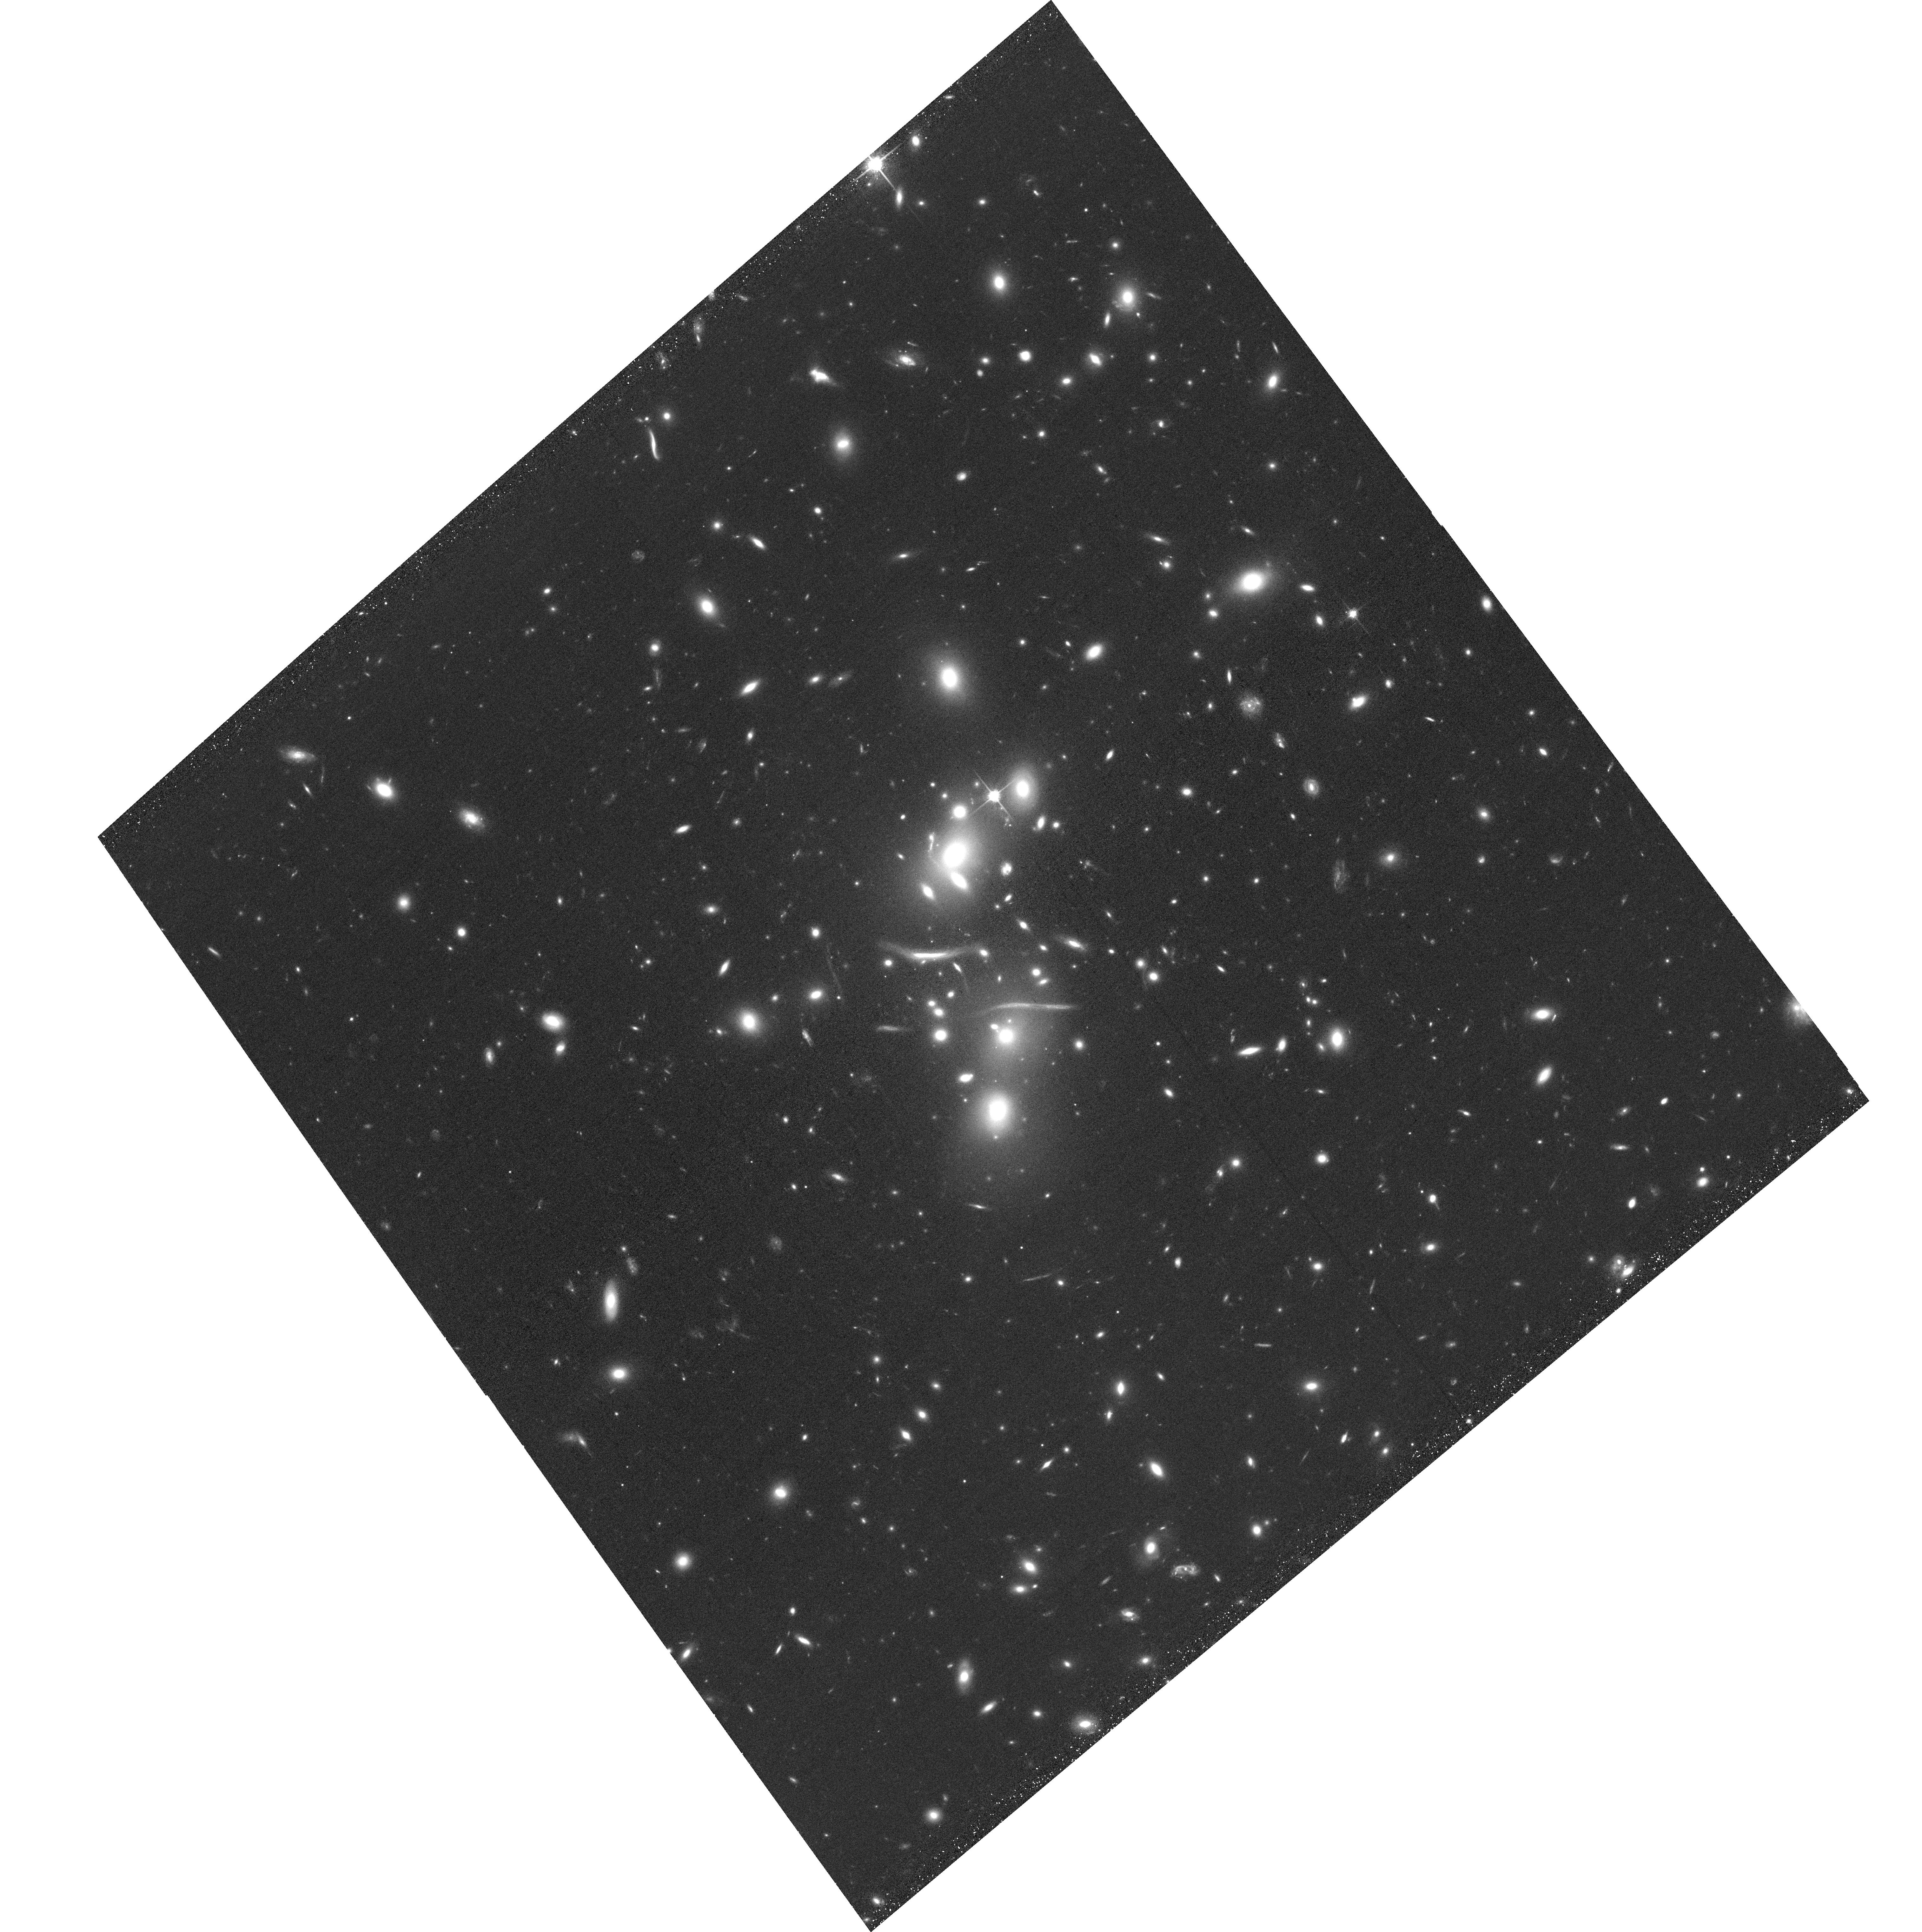
Target: ACO-2813. Instrument: ACS/WFC. Filter: F814W. Exposure: 35 min. Observation ID: hst_14096_41_acs_wfc_f814w_jczg41

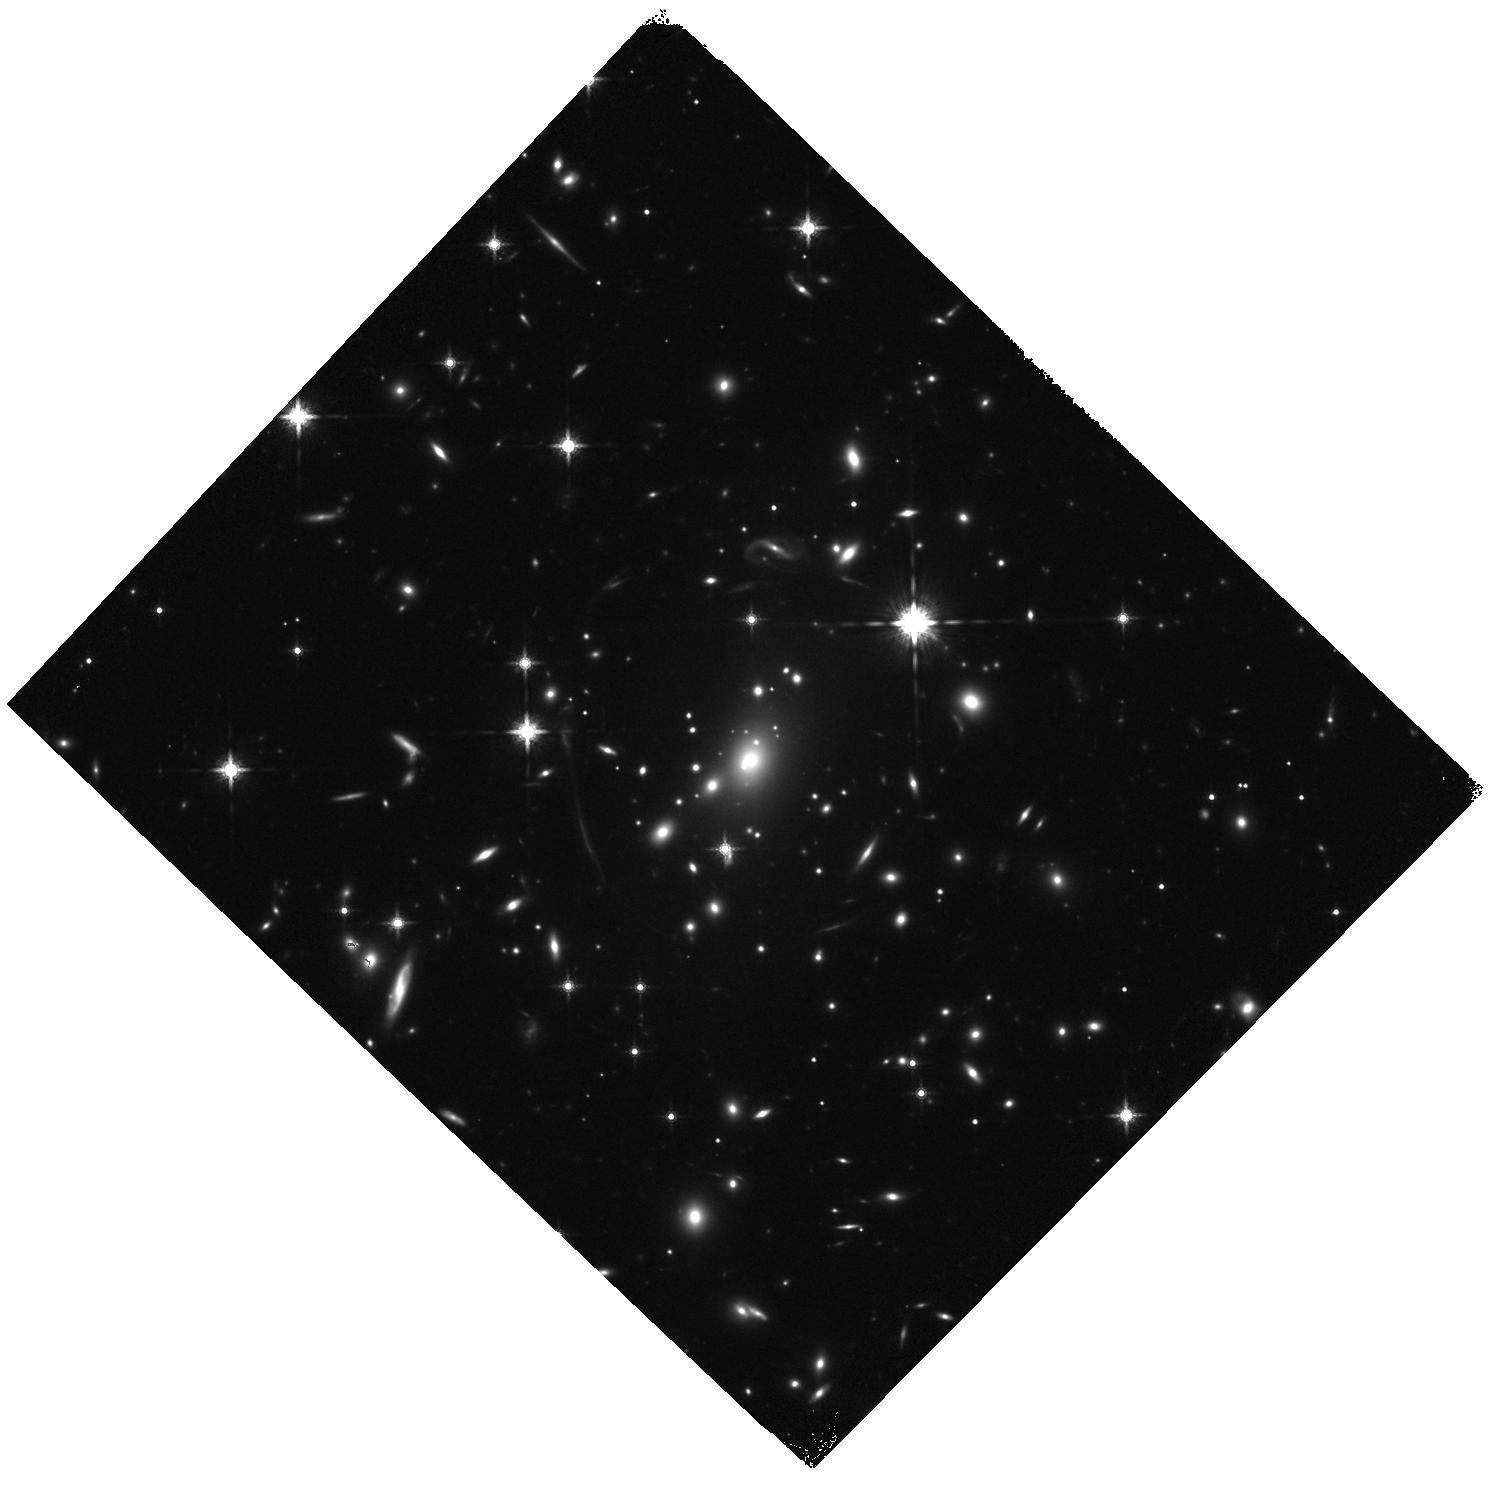
Target: CIZA-J0142.9+4438. Instrument: WFC3/IR. Filter: F160W. Exposure: 18 min. Observation ID: hst_14096_t2_wfc3_ir_f160w_iczgt2

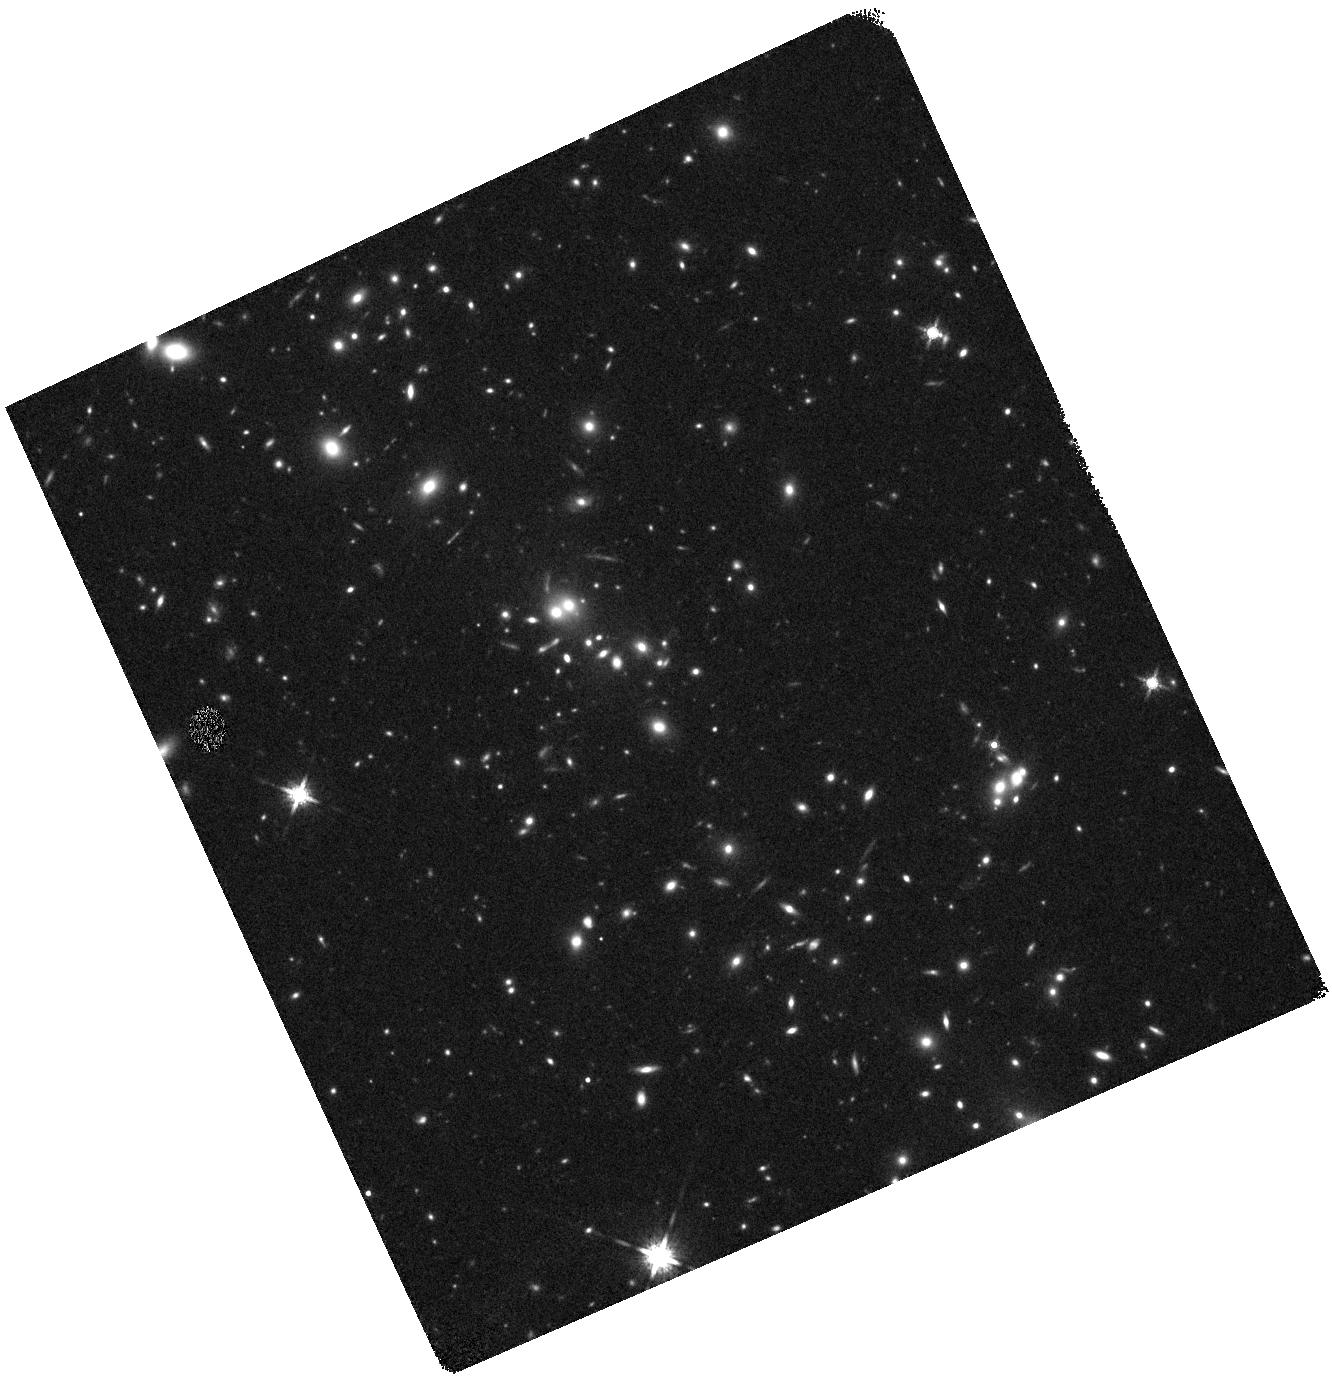
Target: CLG-J0152-1357-IR. Instrument: WFC3/IR. Filter: F160W. Exposure: 19 min. Observation ID: hst_14096_je_wfc3_ir_f160w_iczgje

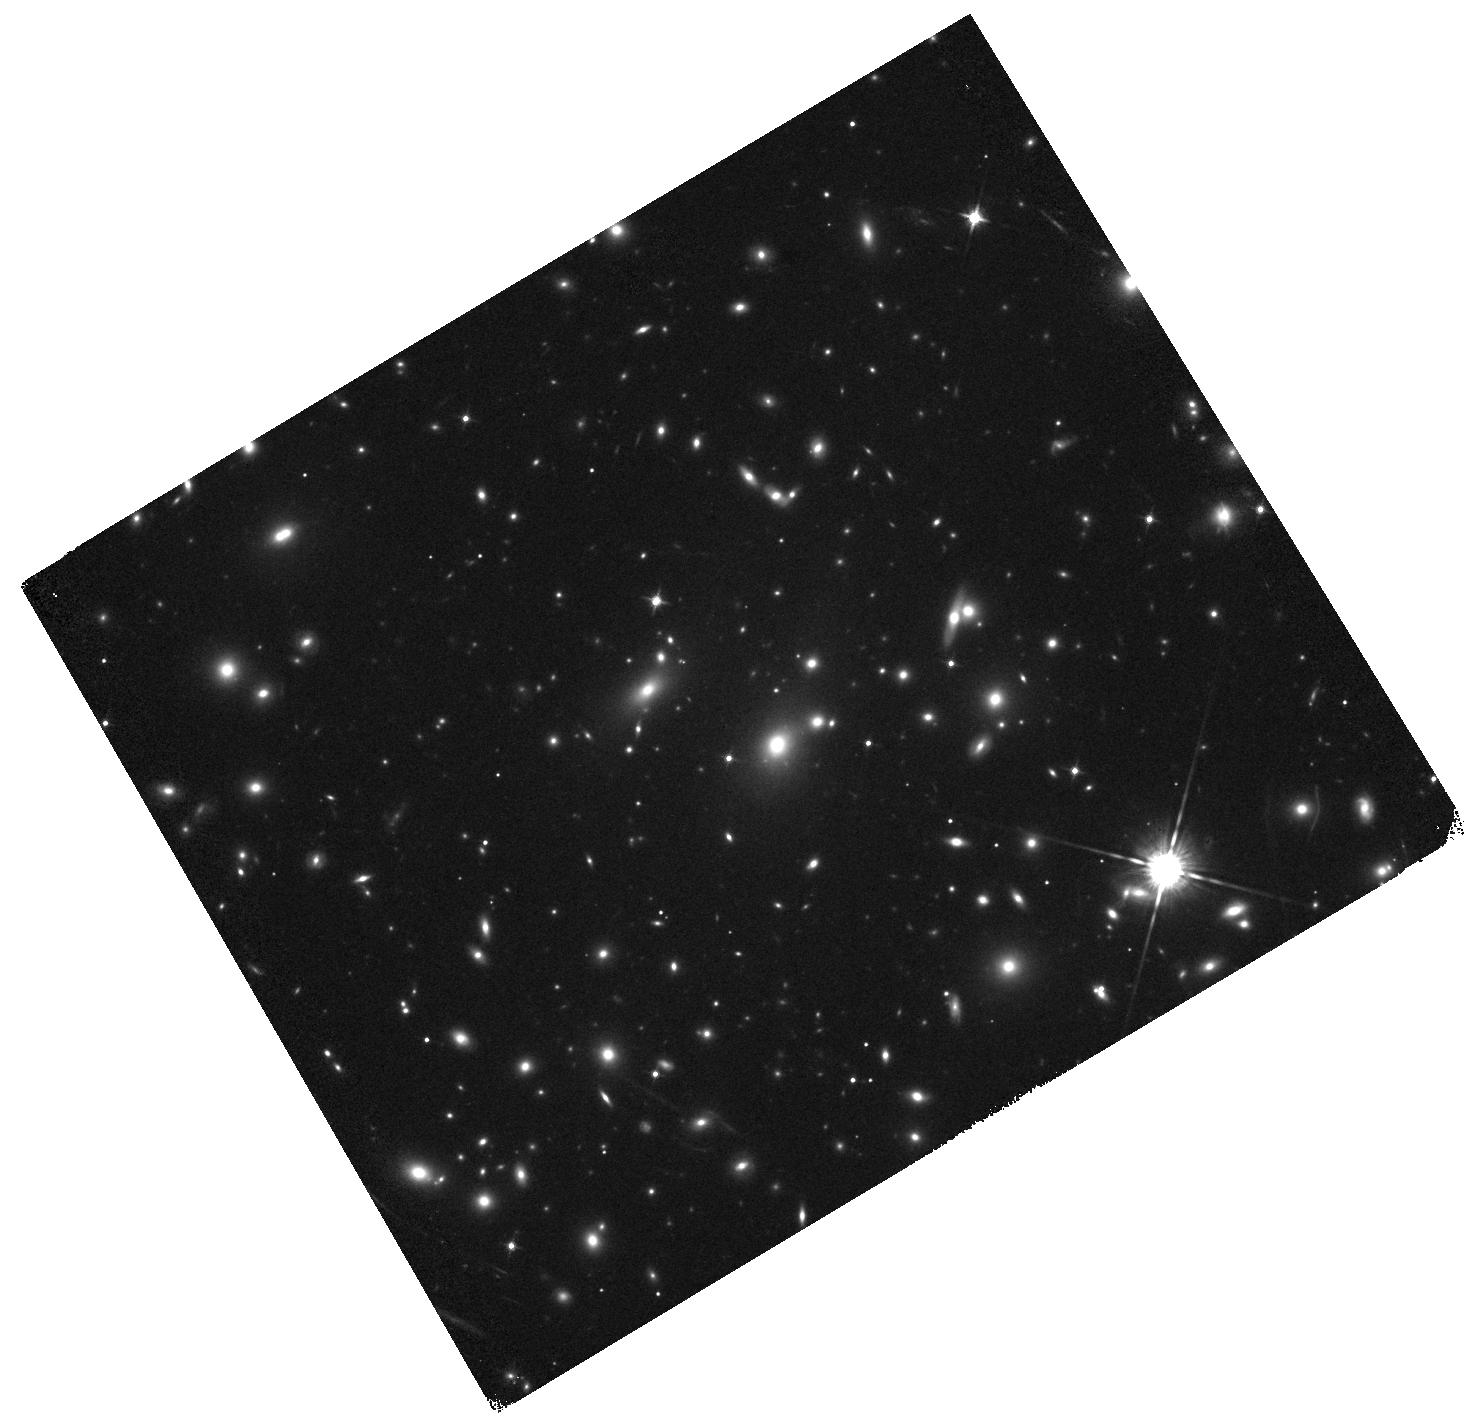
Target: PLCK-G287.0+32.9. Instrument: WFC3/IR. Filter: F125W. Exposure: 6 min. Observation ID: hst_14096_c4_wfc3_ir_f125w_iczgc4

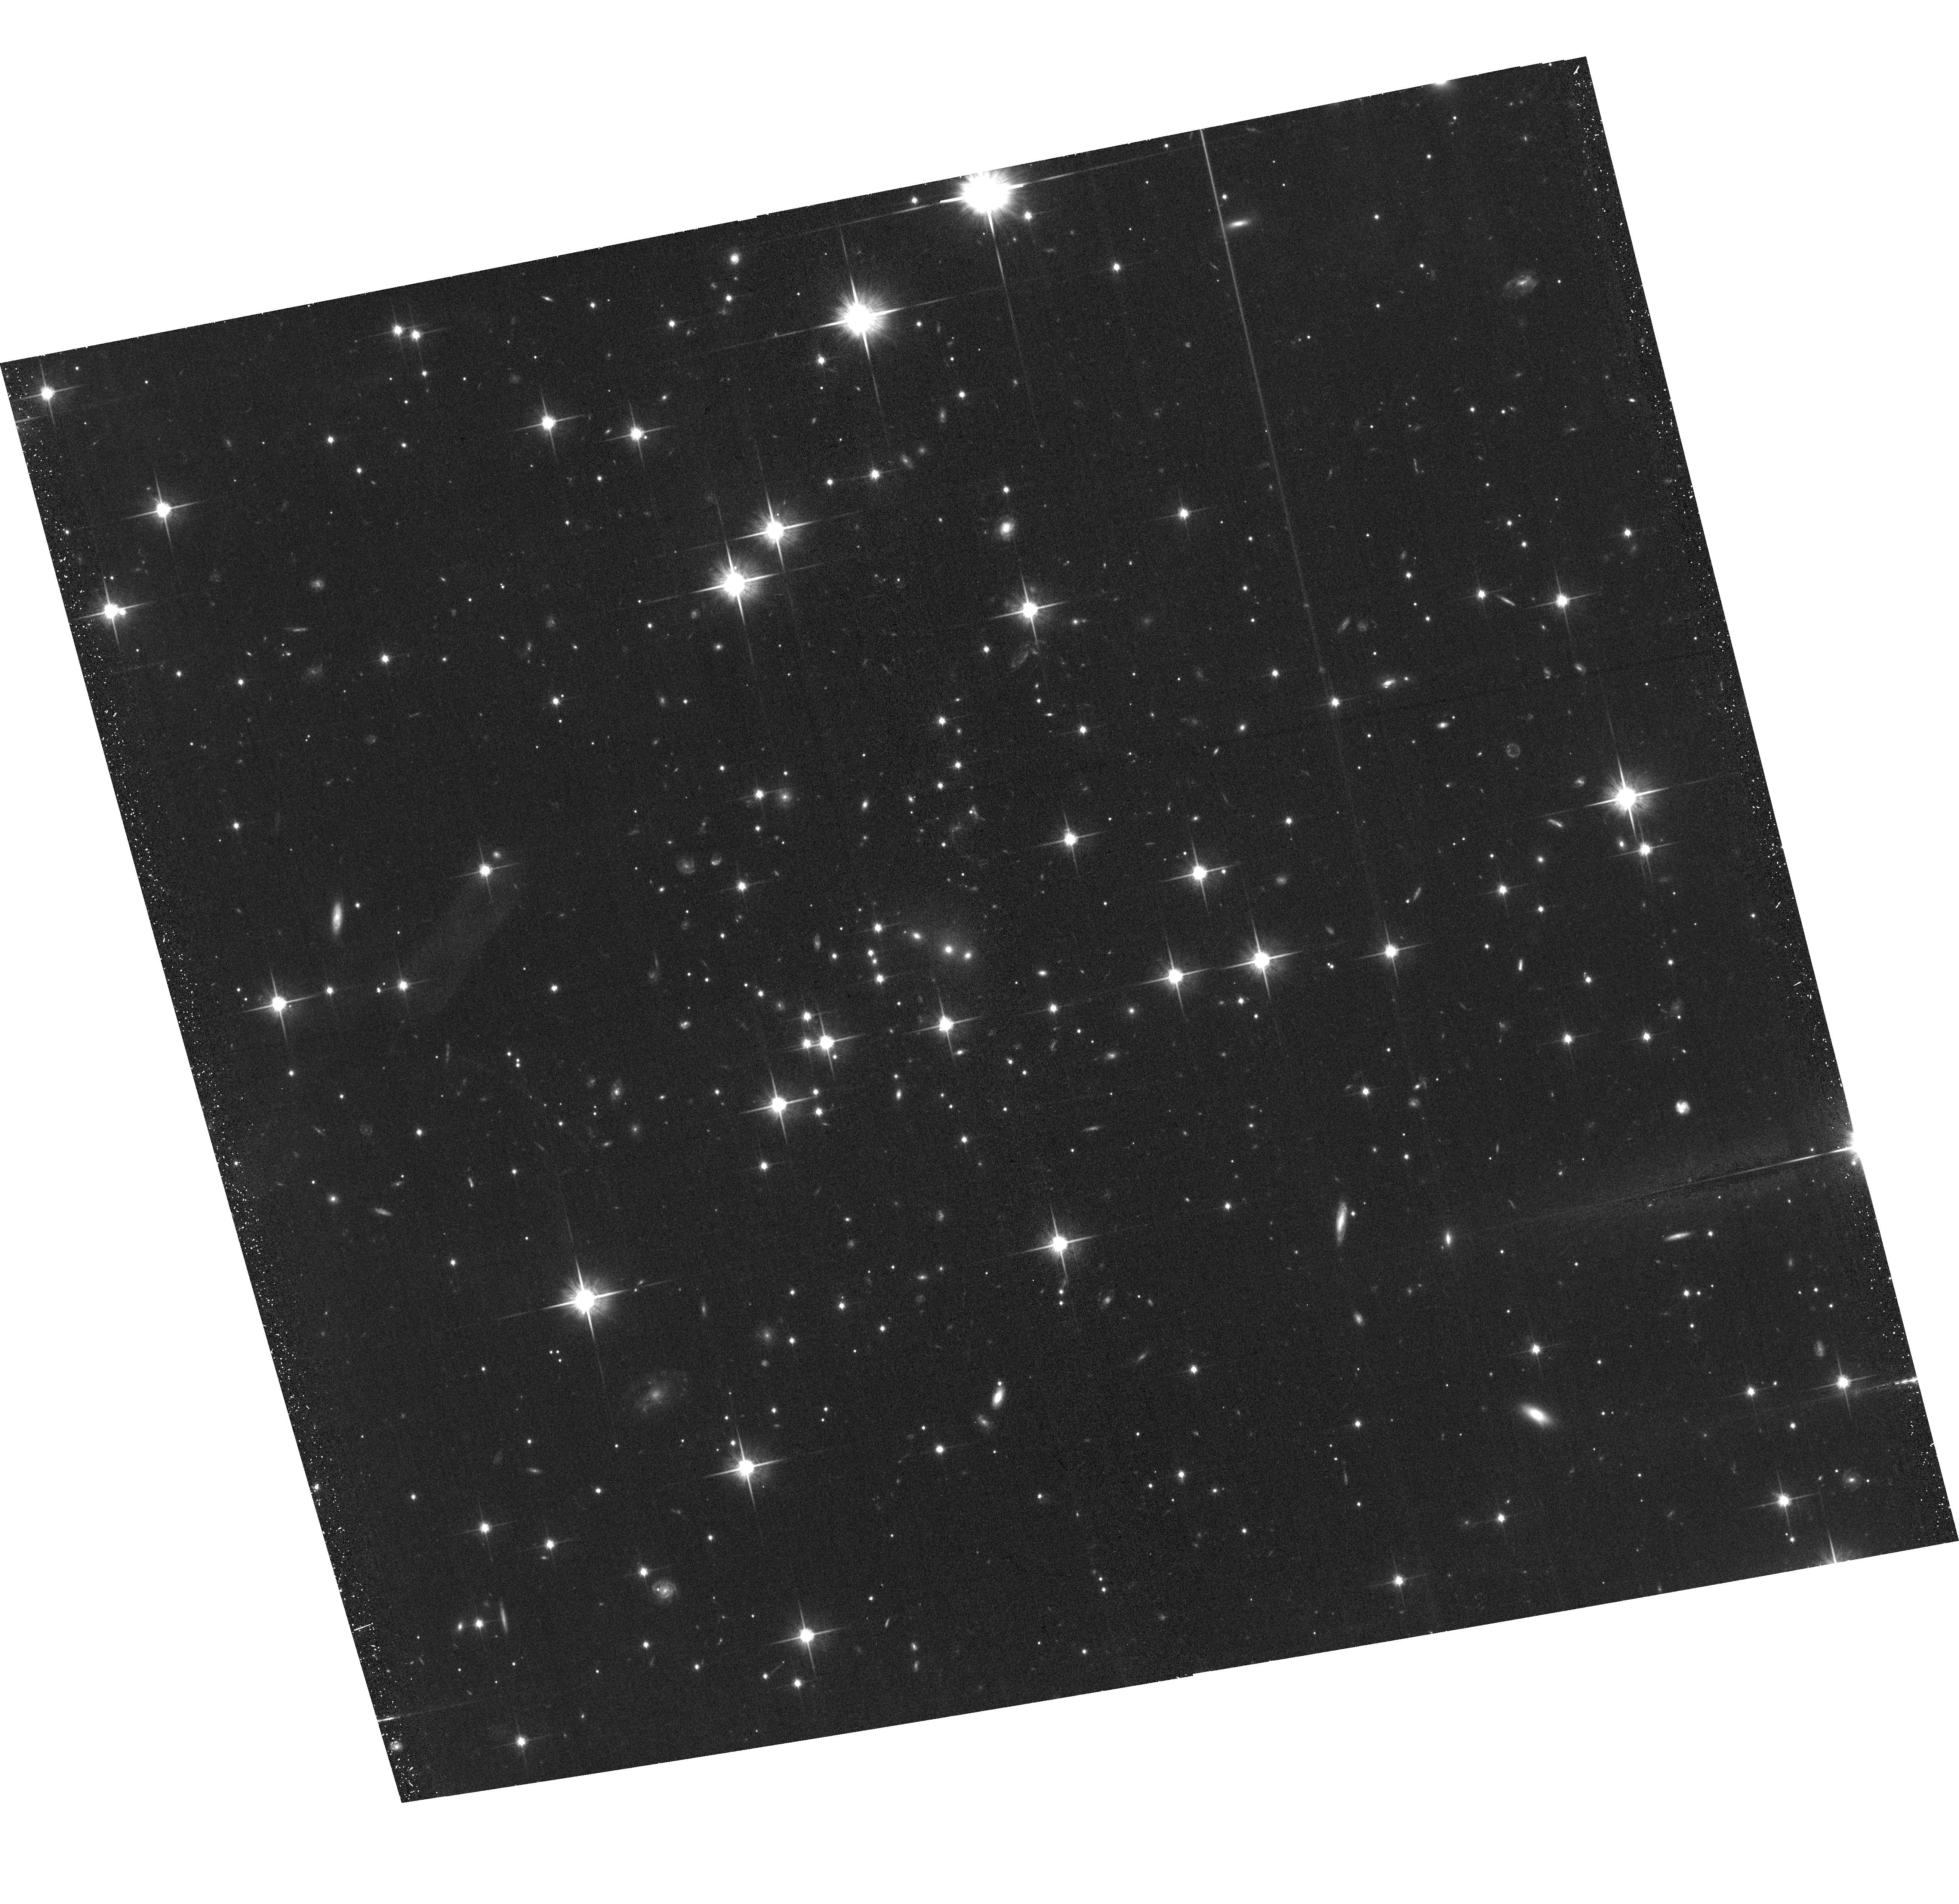
Target: PSZ2-G138.61-10.84. Instrument: ACS/WFC. Filter: F814W. Exposure: 39 min. Observation ID: hst_14096_s1_acs_wfc_f814w_jczgs1

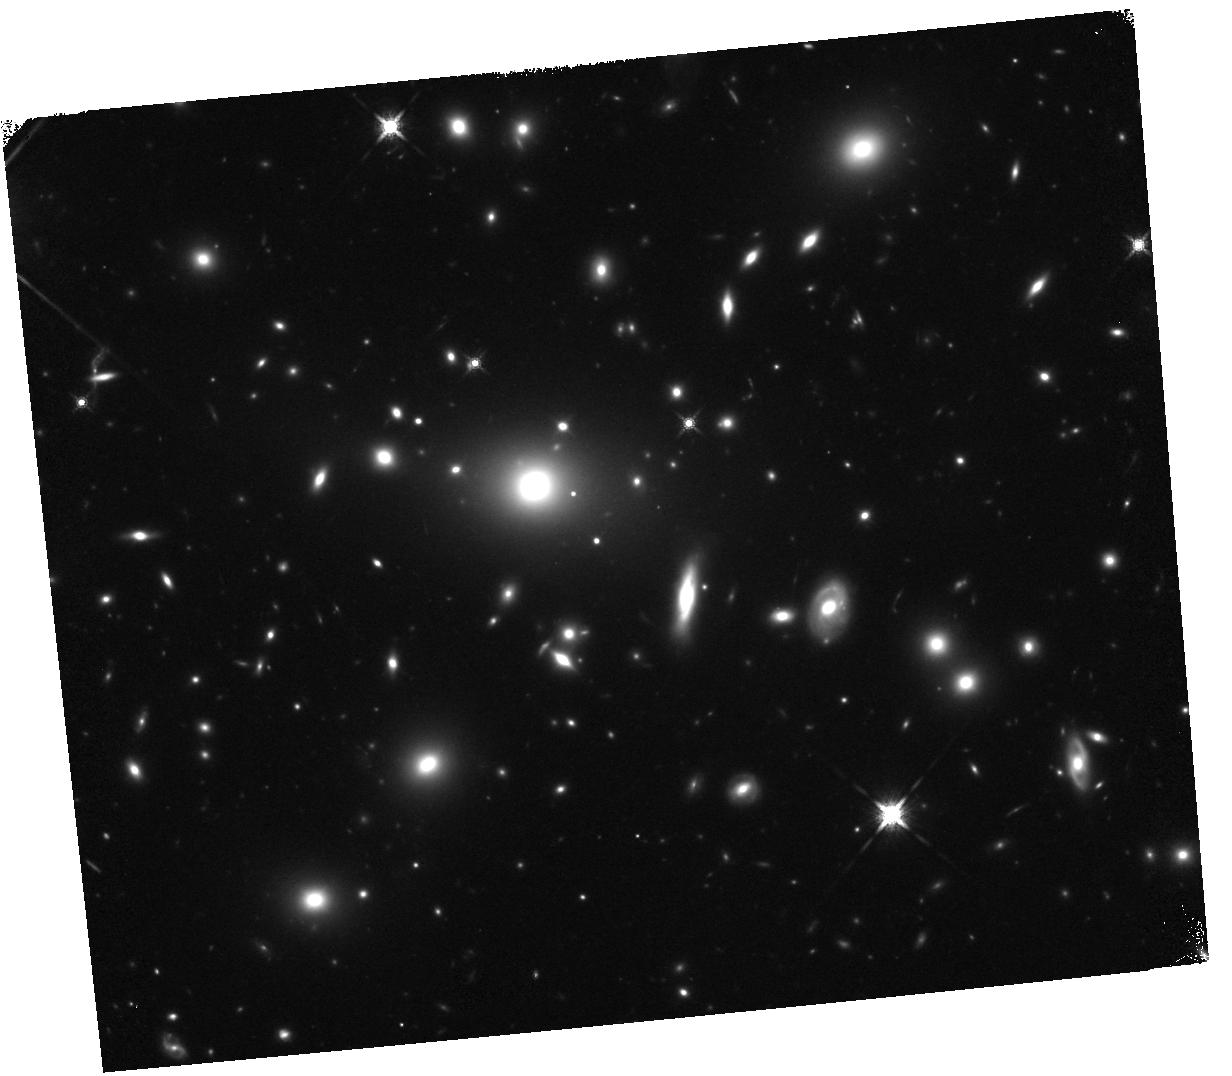
Target: ACO-1763. Instrument: WFC3/IR. Filter: F160W. Exposure: 16 min. Observation ID: hst_14096_32_wfc3_ir_f160w_iczg32

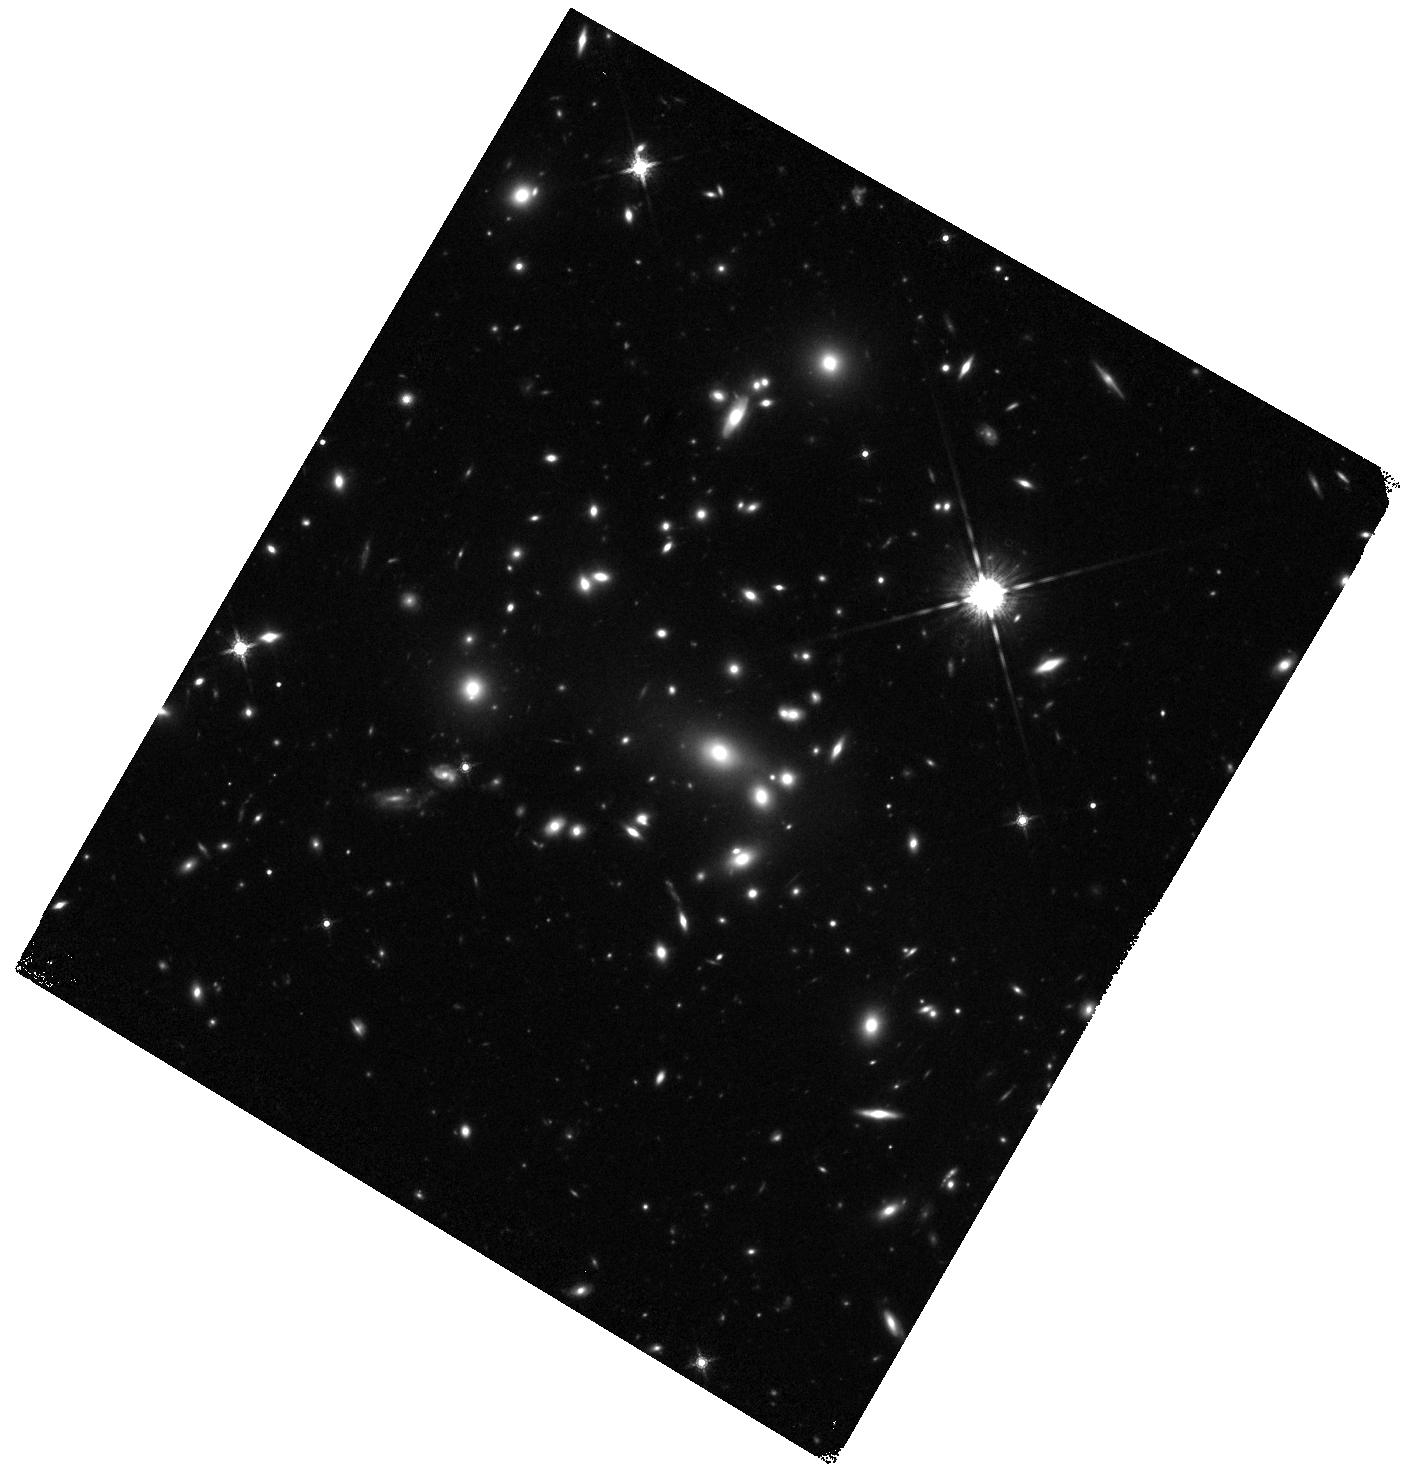
Target: SPT-CL-J0254-5856. Instrument: WFC3/IR. Filter: F160W. Exposure: 16 min. Observation ID: hst_14096_r2_wfc3_ir_f160w_iczgr2

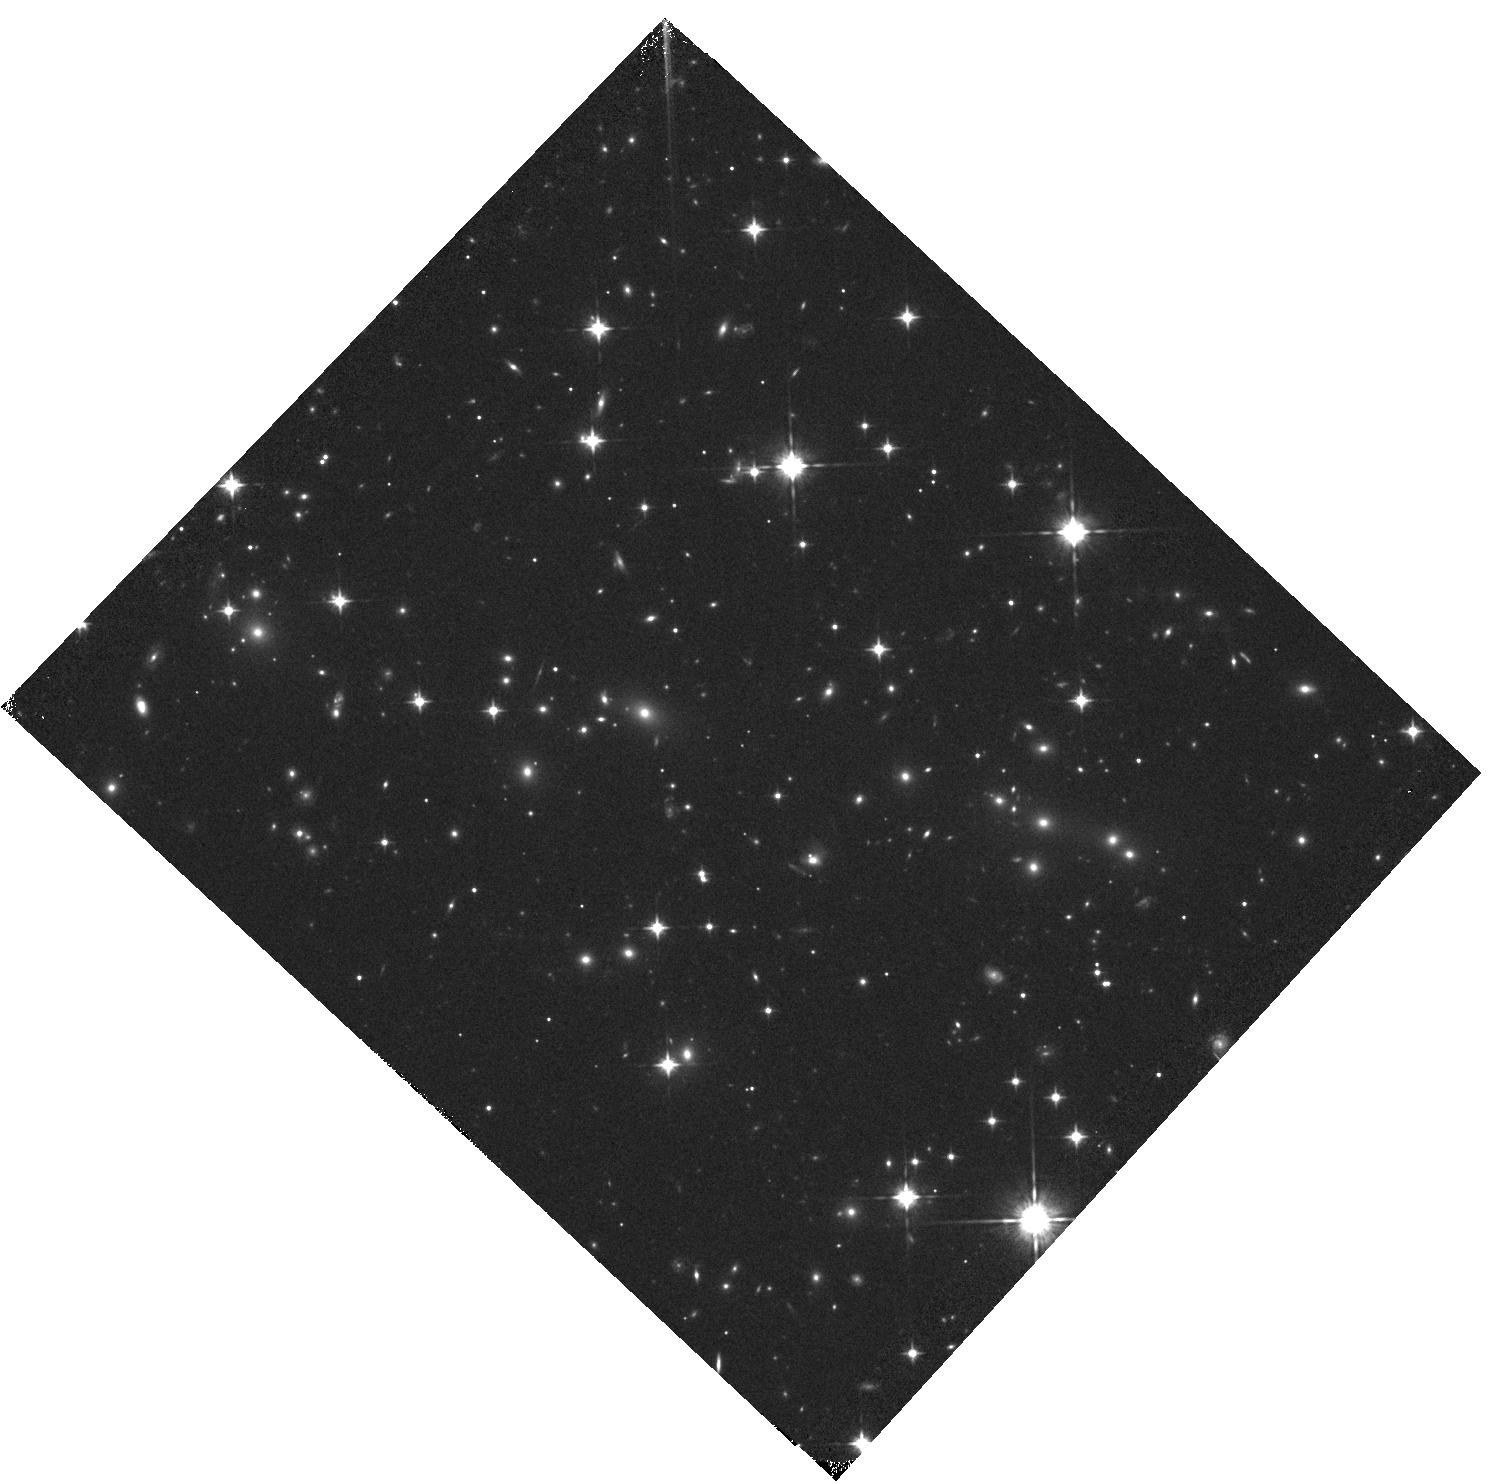
Target: PSZ2-G209.79+10.23. Instrument: WFC3/IR. Filter: F105W. Exposure: 12 min. Observation ID: hst_14096_l2_wfc3_ir_f105w_iczgl2

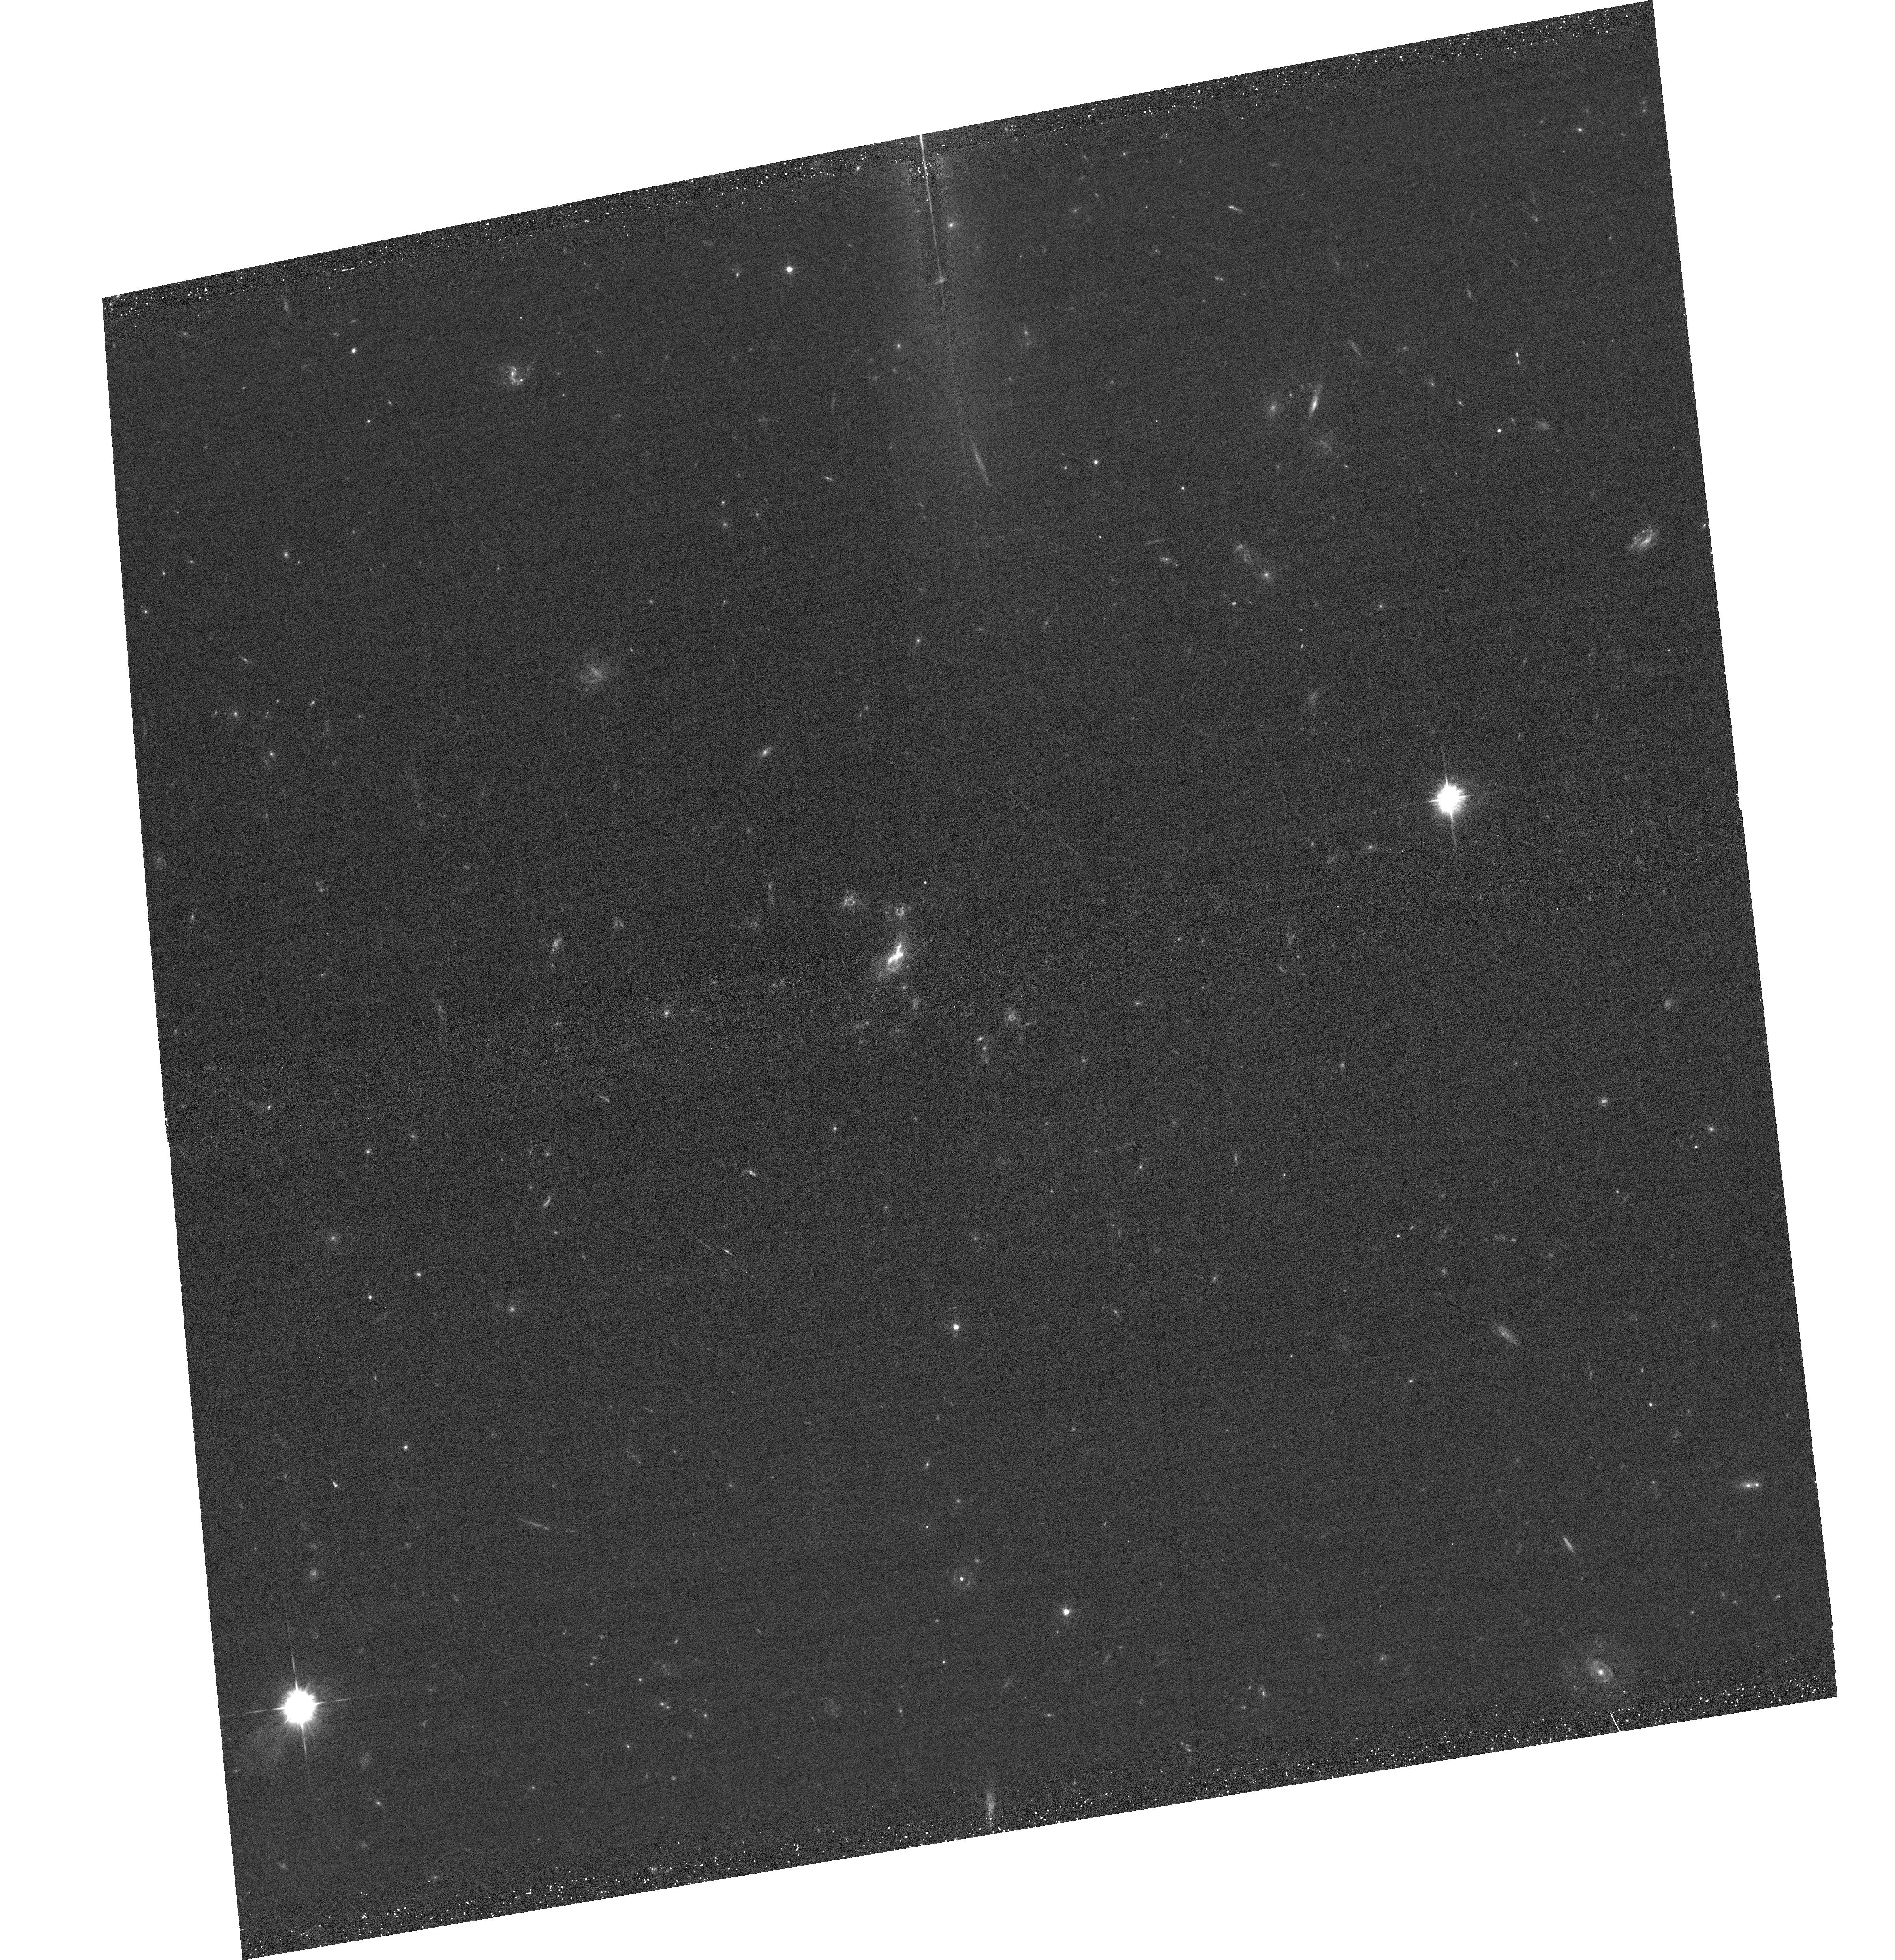
Target: MACSJ0417.5-1154-F435W. Instrument: ACS/WFC. Filter: F435W. Exposure: 33 min. Observation ID: hst_14096_d1_acs_wfc_f435w_jczgd1

RELICS: Reionization Lensing Cluster Survey (PI: Coe, Dan)

Hubble's WFC3 has revealed ~2, 000 z~6-11 candidates in the universe's first billion years, but only a small fraction have been bright enough (H<25.5) for detailed follow-up study and spectroscopic confirmation. The highest redshift searches (z~9-12) have yielded fewer candidates than expected, leaving luminosity functions highly uncertain while hinting at accelerated evolution in the first 600 Myr. We propose a more efficient search for brightly observed high-redshift galaxies by targeting 46 fields exceptionally lensed by 41 galaxy clusters lacking HST infrared imaging. By leveraging the Planck SZ galaxy cluster catalog and archival ACS imaging, we will efficiently deliver over 100 z~9-12 candidates placing strong new constraints on luminosity functions with minimal cosmic variance uncertainty. RELICS will also deliver ~170 z~8 candidates including ~20 brighter than H<25.5. Follow-up spectroscopy will confirm z>8 with Lya, constrain the patchy nature of reionization, and detect redder UV spectral lines such as CIII]1909A. ALMA follow-up will reveal dusty evolved populations in the early universe. Joint lensing + X-ray + SZ analyses will improve currently uncertain mass scaling relations and tighten limits on the dark matter particle cross section. Supernovae will further constrain progenitor properties and provide important new empirical tests for lens modeling. The proposed observations (including F435W) are both timely and urgent. With HST Cycle 23 scheduled through September 2016, we will deliver to the community the best and brightest high-redshift candidates along with cluster lens models in time for the first JWST call for proposals in November 2017.